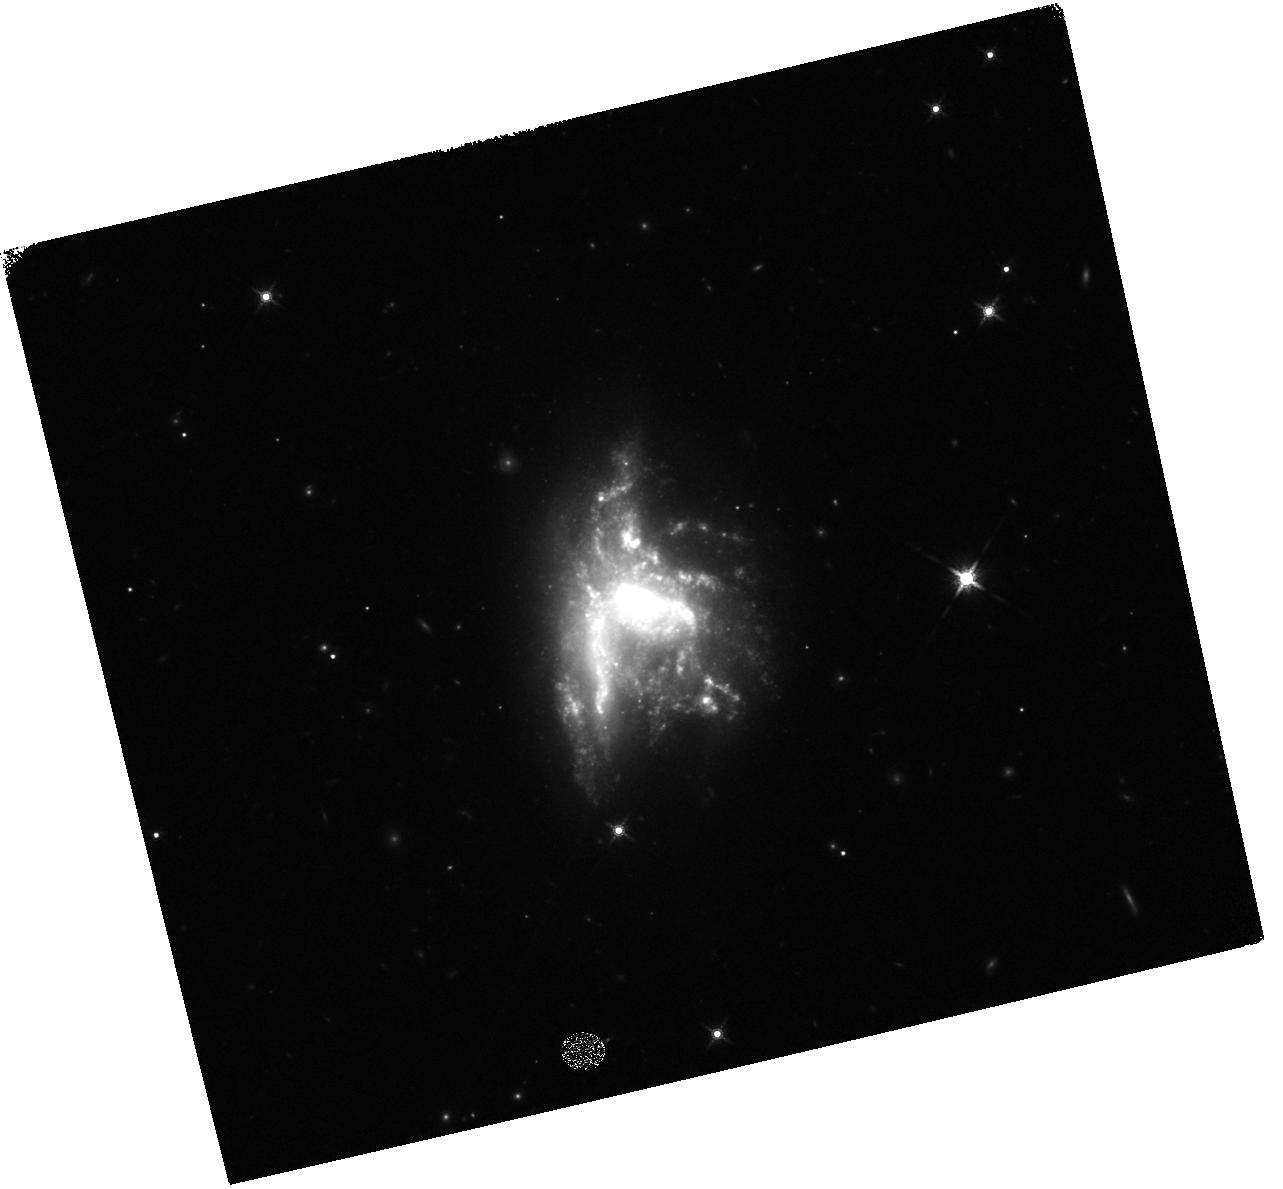
Target: NGC-6052
Instrument: WFC3/IR
Filter: F160W
Exposure: 12 min
Observation ID: hst_17270_03_wfc3_ir_f160w_if3403

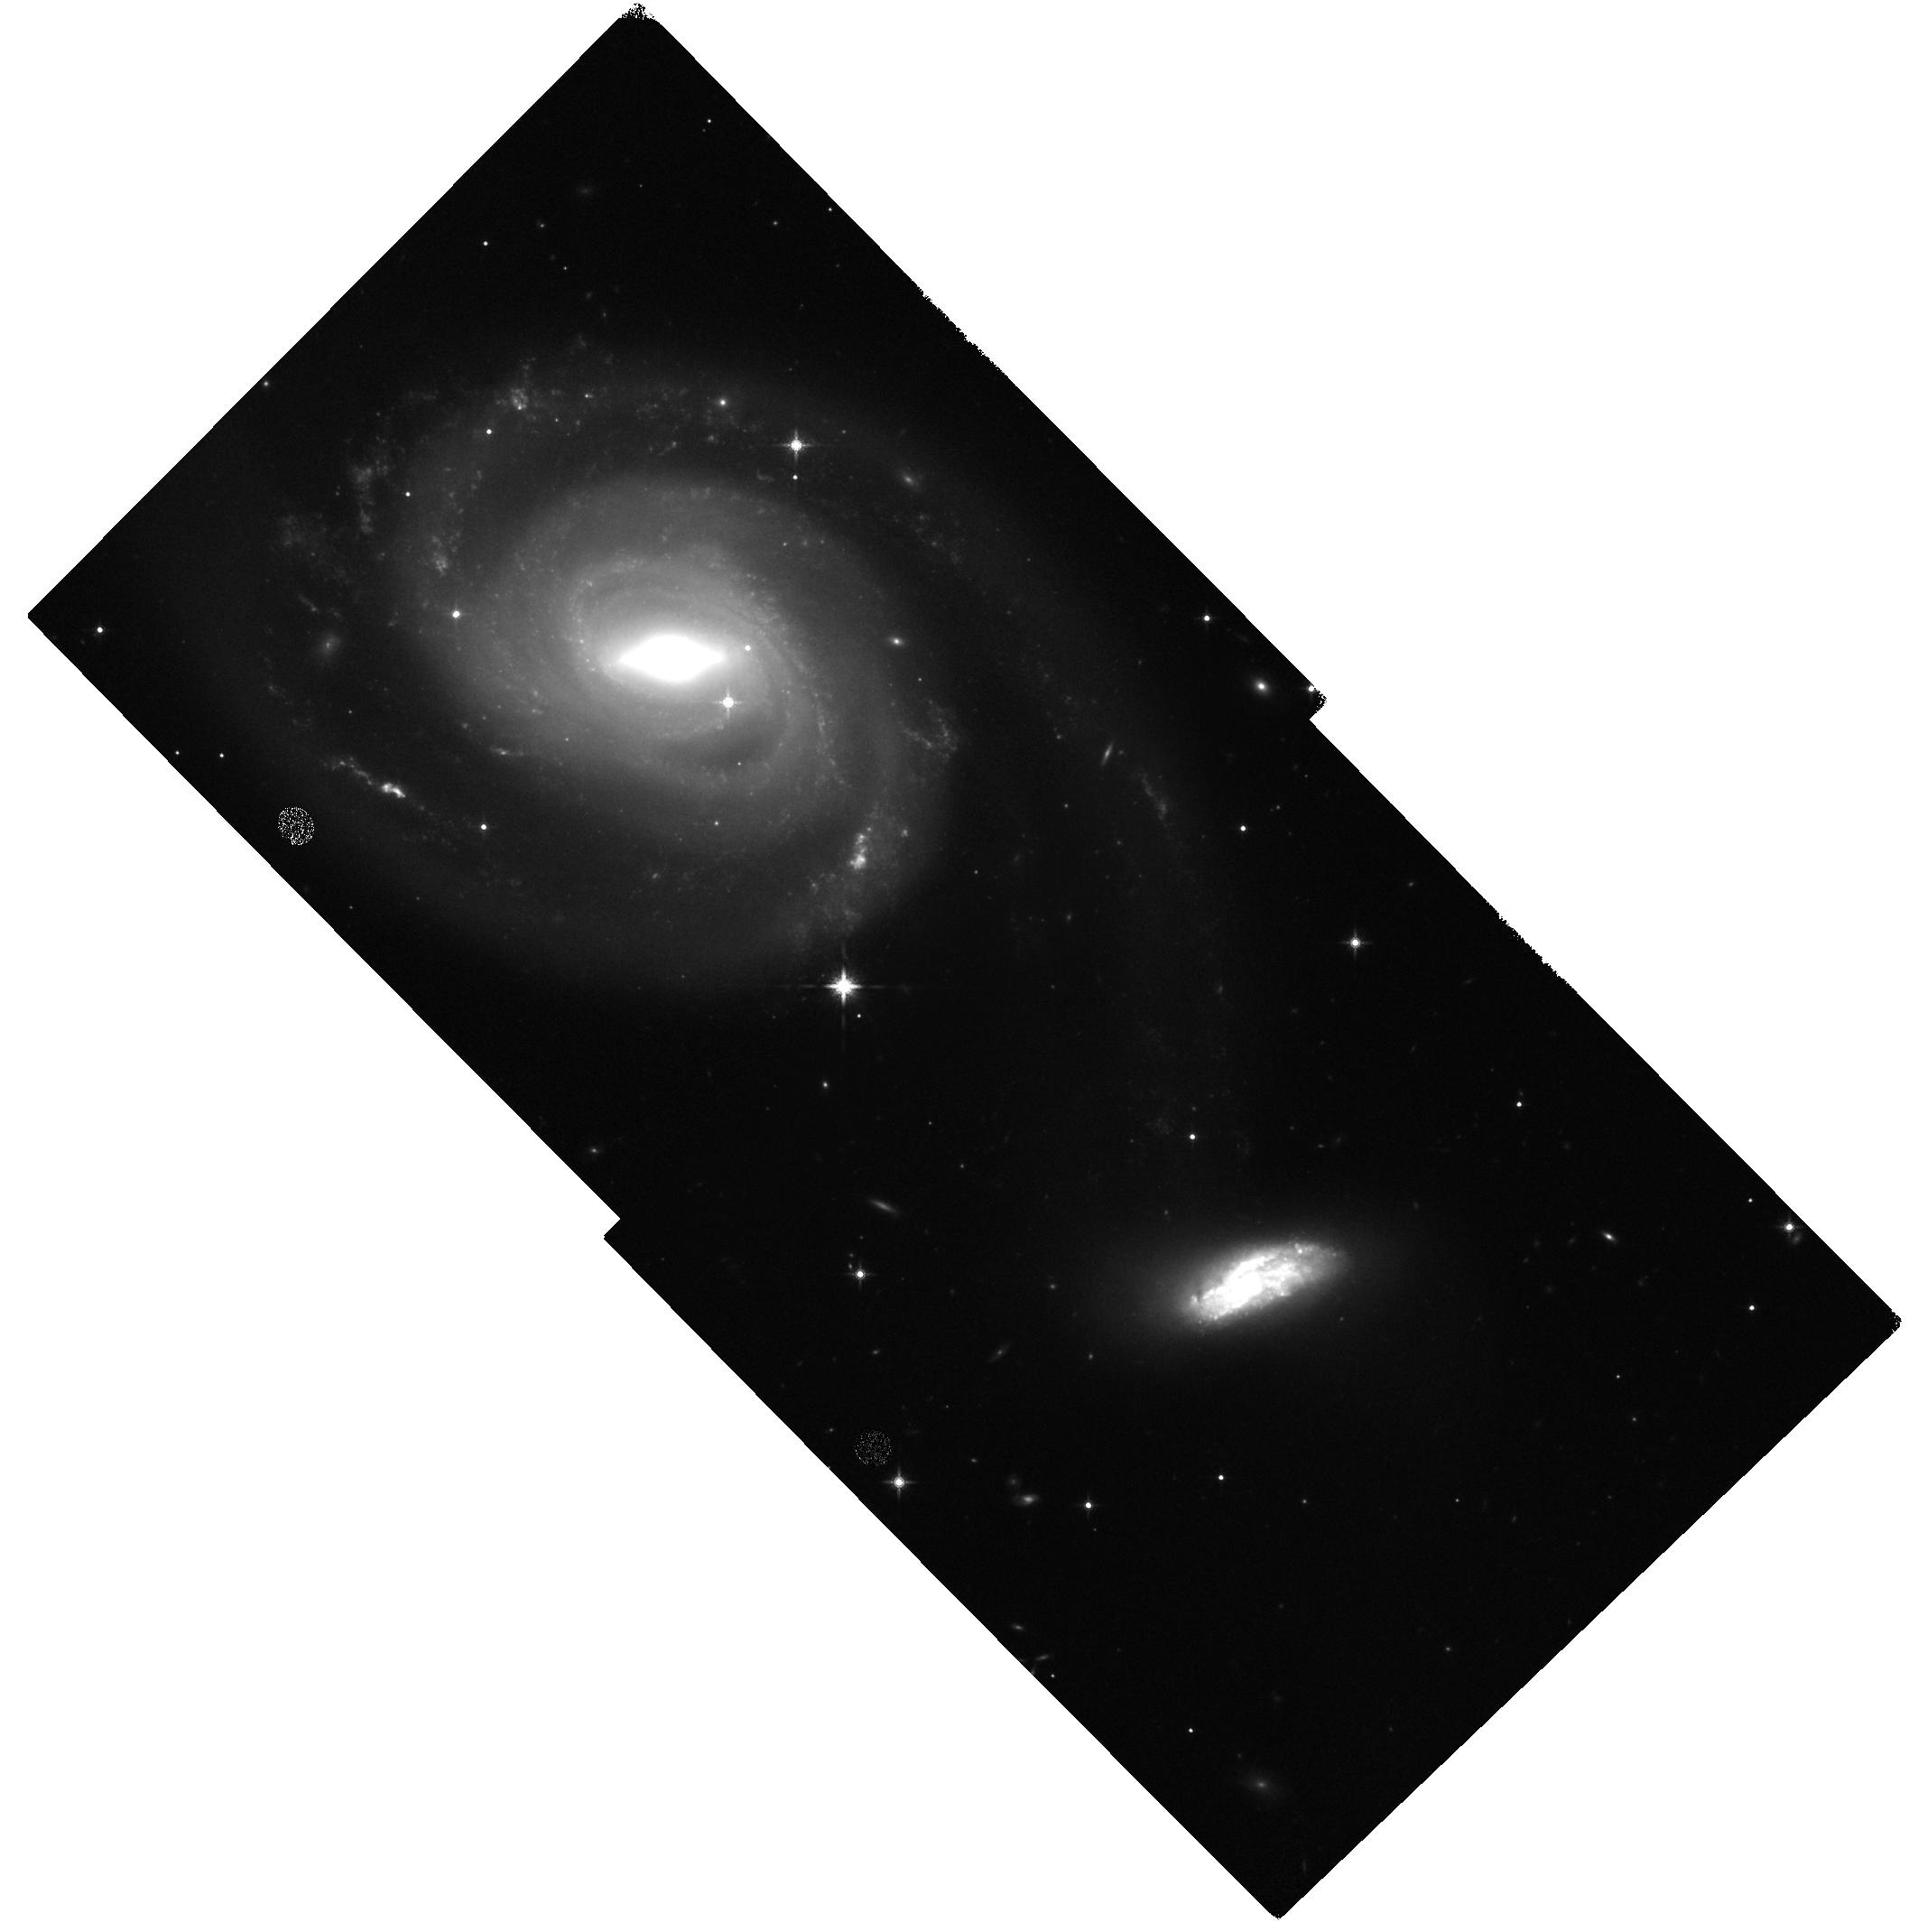
Target: NGC-7753
Instrument: WFC3/IR
Filter: F160W
Exposure: 12 min
Observation ID: hst_17270_04_wfc3_ir_f160w_if3404

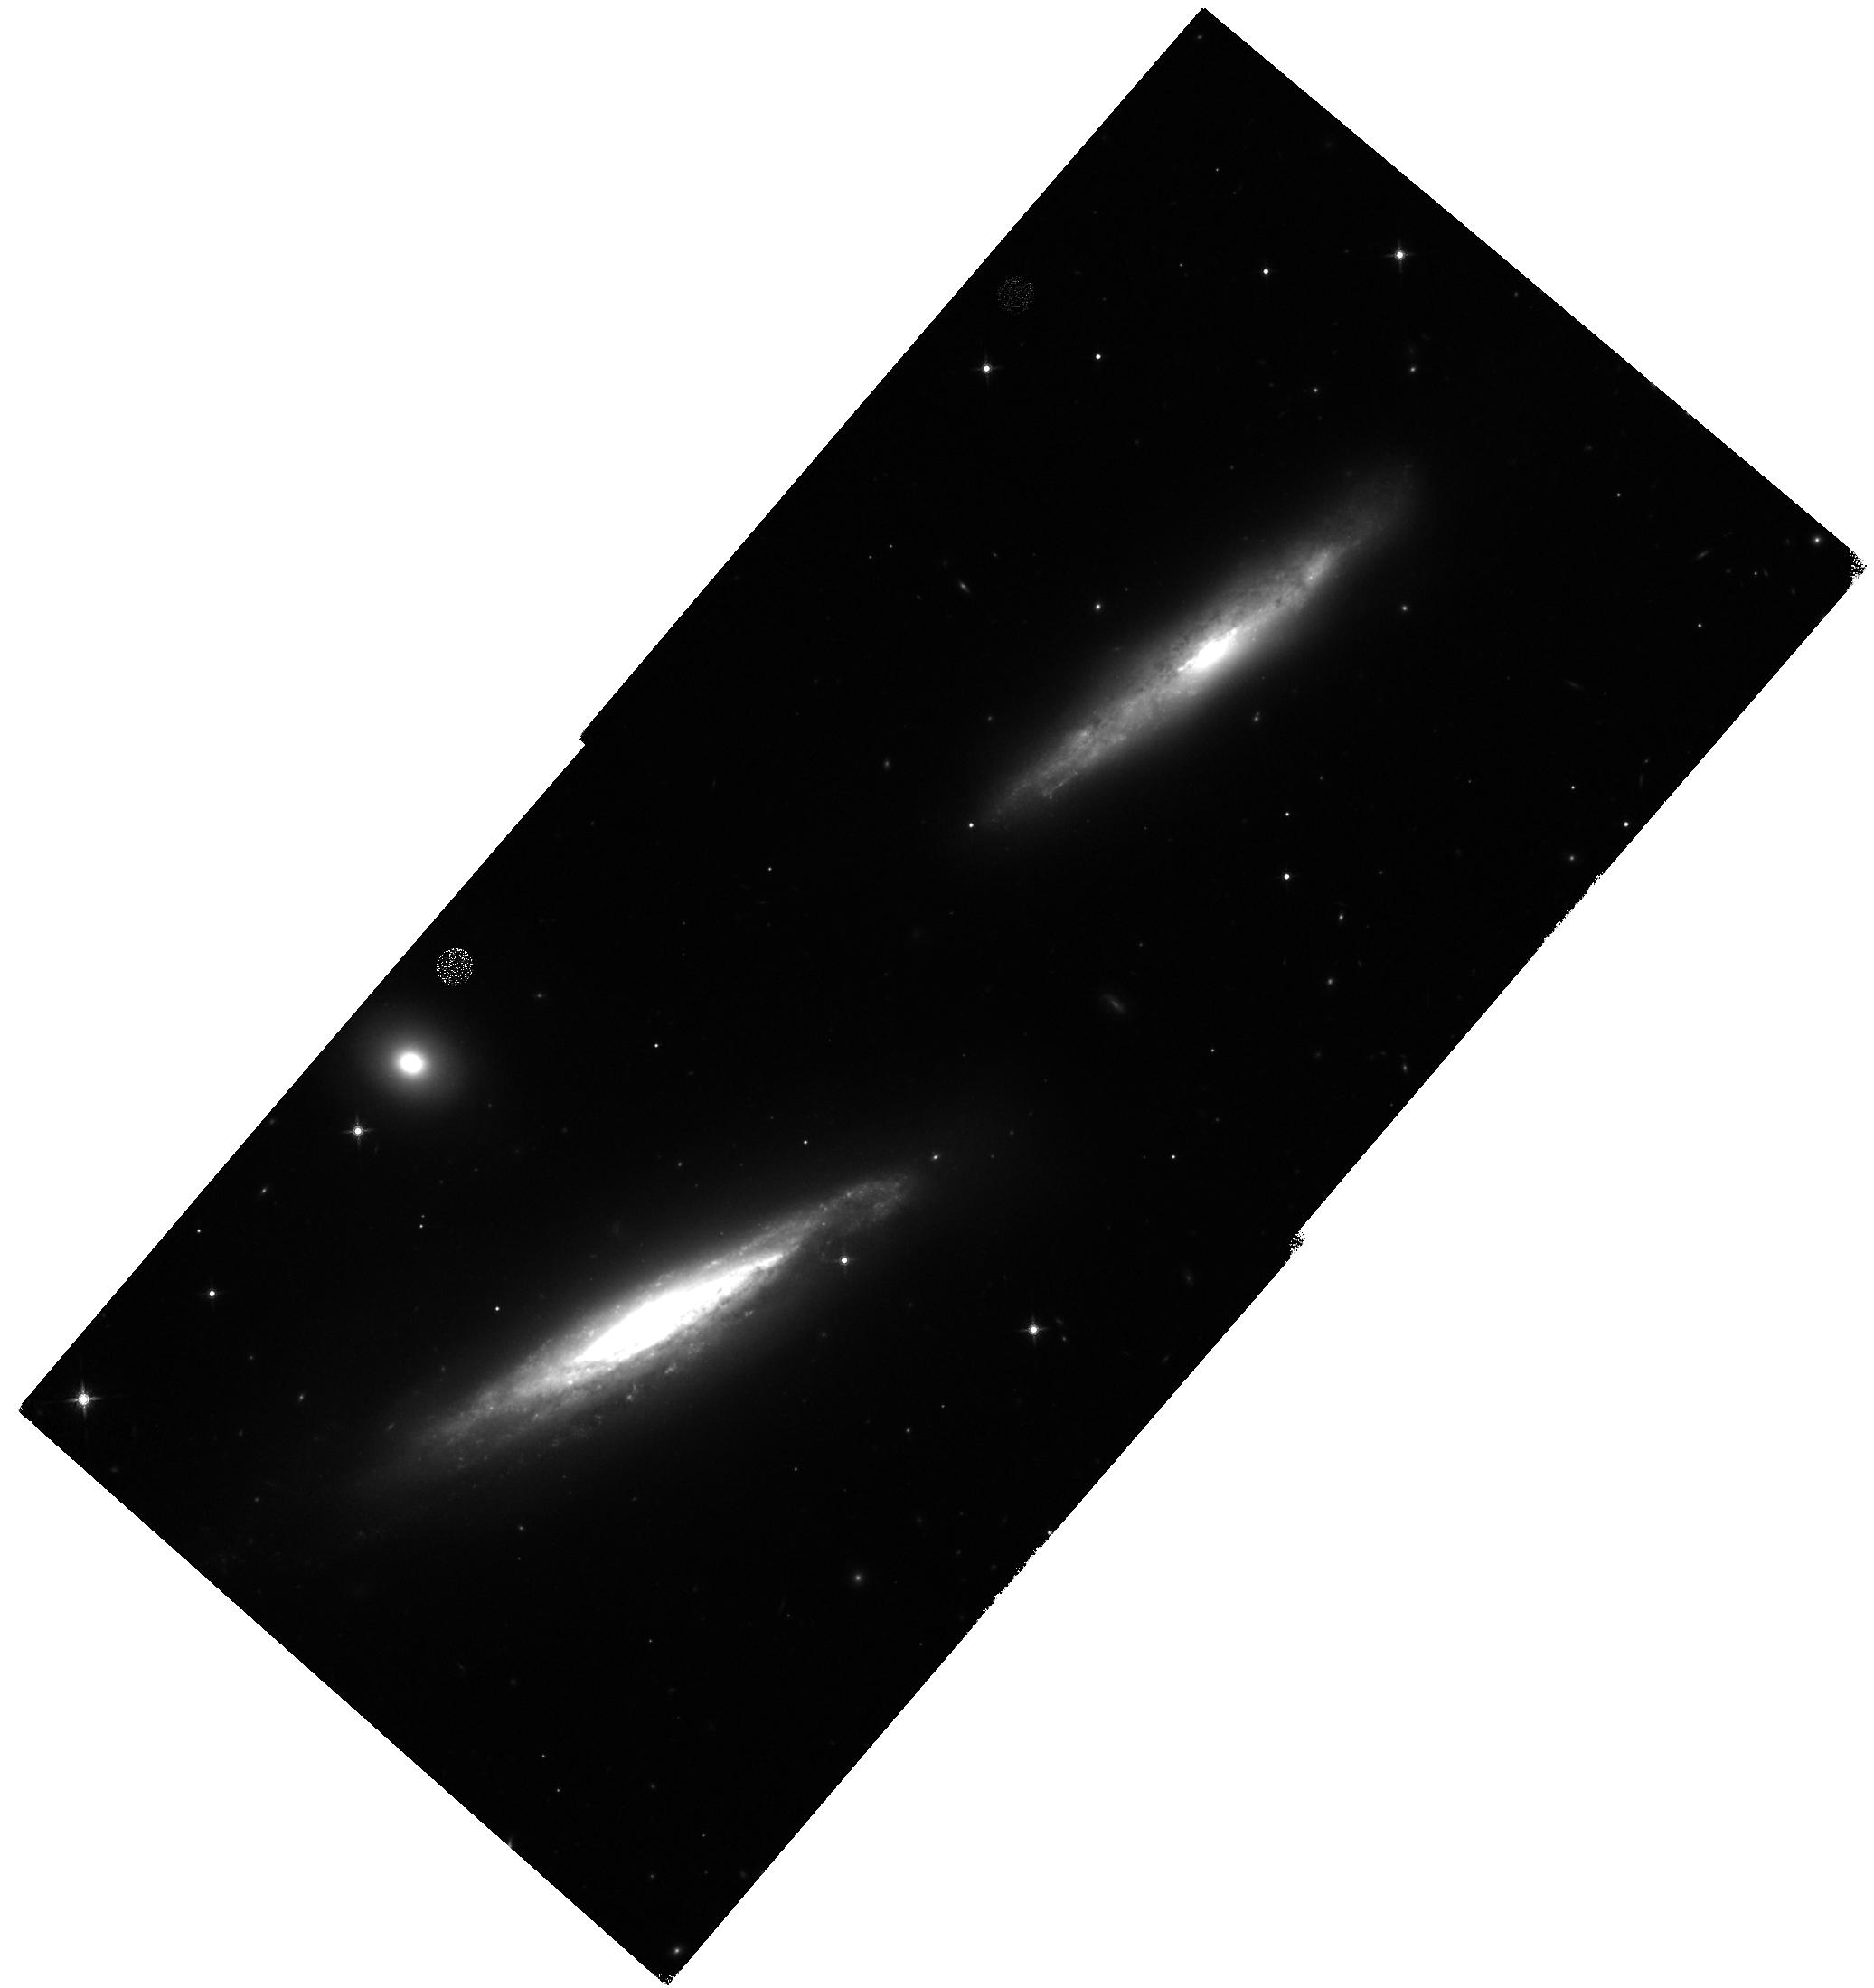
Target: UGC-3410
Instrument: WFC3/IR
Filter: F160W
Exposure: 14 min
Observation ID: hst_17270_01_wfc3_ir_f160w_if3401

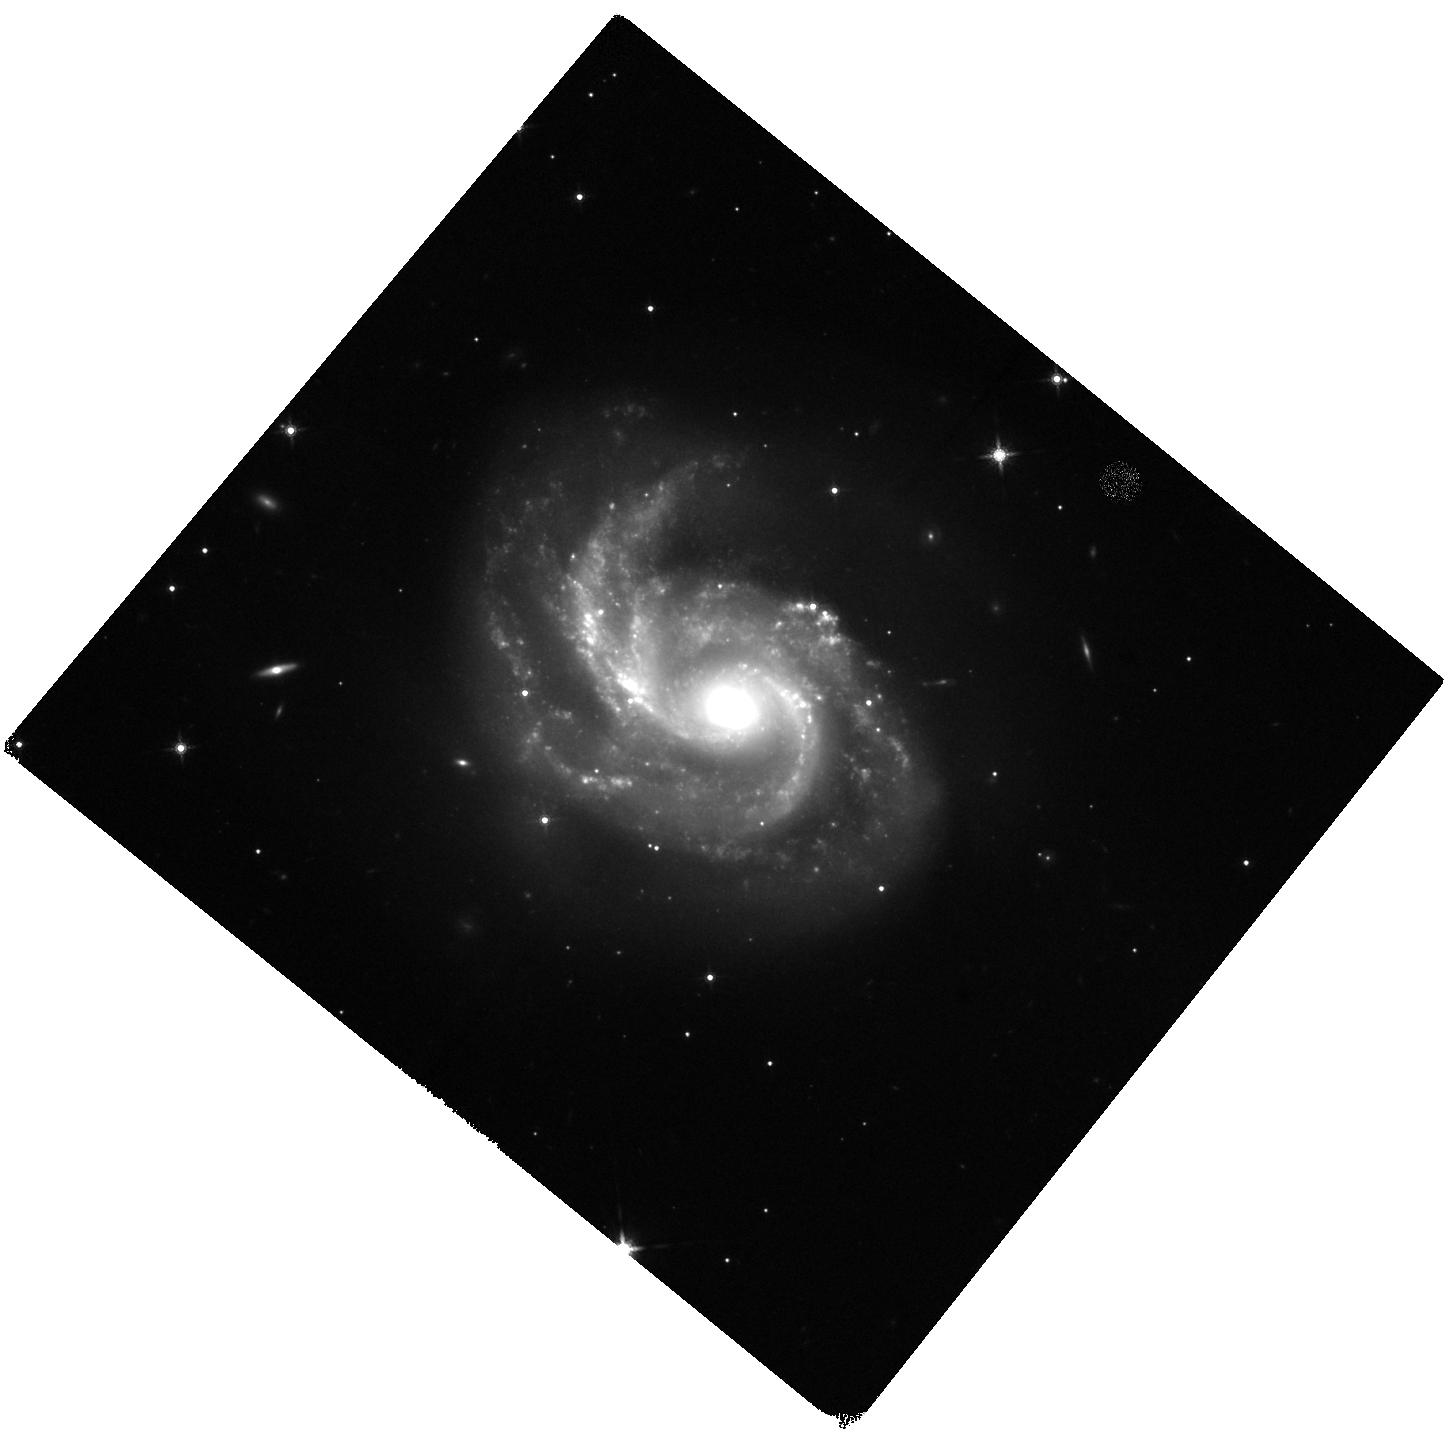
Target: NGC-2342
Instrument: WFC3/IR
Filter: F160W
Exposure: 11 min
Observation ID: hst_17270_05_wfc3_ir_f160w_if3405

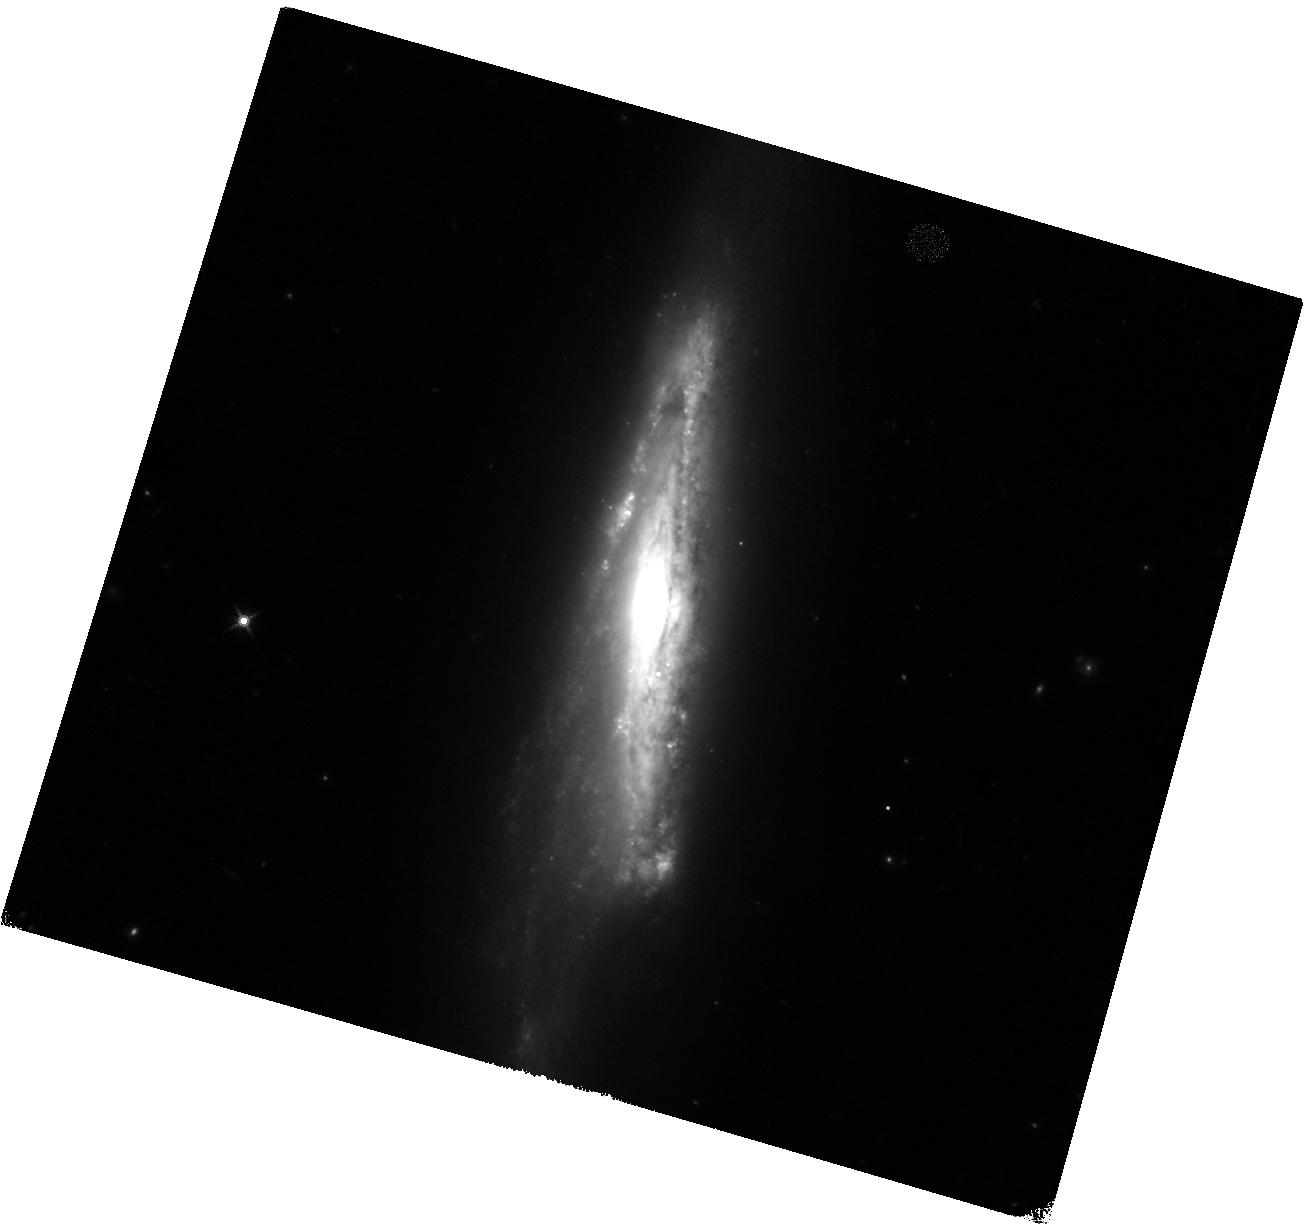
Target: NGC-3221
Instrument: WFC3/IR
Filter: F160W
Exposure: 11 min
Observation ID: hst_17270_02_wfc3_ir_f160w_if3402

The Effects of the Merger Process on Extranuclear Star Formation in LIRGs (PI: Evans, Aaron S.)

We propose high-resolution S-, Ku- and Ka-band, A-configuration observations of 37 high declination (> +20 degrees) luminous IR galaxies (LIRGs) in GOALS in order to characterize the effect of merger-driven activity on extranuclear star formation. Far-IR and optical studies of LIRGs have indicated a nuclear/extranuclear dichotomy in the processes associated with star formation in these extreme starburst systems. The sample has been selected to have extended Herschel 70 micron emission to ensure that each LIRG has extranuclear substructure which contributes significantly to their overall energy output and thus will be detected by the VLA. Given the nature of the selection criteria, the strength of this survey over prior surveys is its ability to examine the properties of a statistically large sample (> 135) of extra-nuclear star-forming regions. Sizes and spectral indices will be estimated for each star-forming region, and both thermal and non-thermal star formation rates (SFRs) and SFR surface densities will be derived. HST 1.6um observations will enable estimates of the specific SFR to establish which regions raise LIRGs above the main sequence. With the completion of the proposed study, more than half of the GOALS sample will have been observed with the VLA at these frequencies in A-configuration.